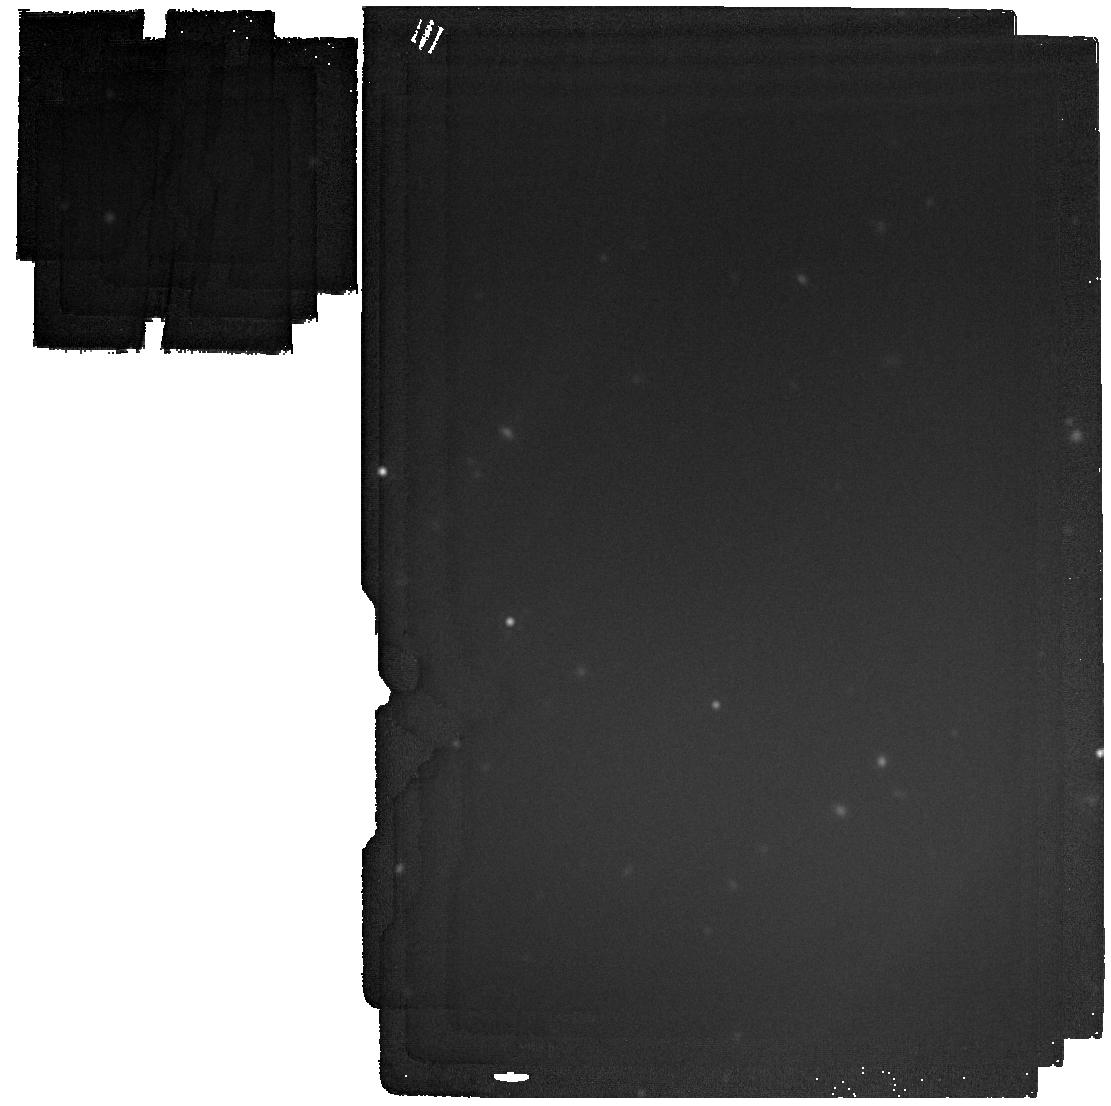
Target: GD-16
Instrument: MIRI
Filter: F2100W
Exposure: 4 min
Observation ID: jw03271-o005_t005_miri_f2100w

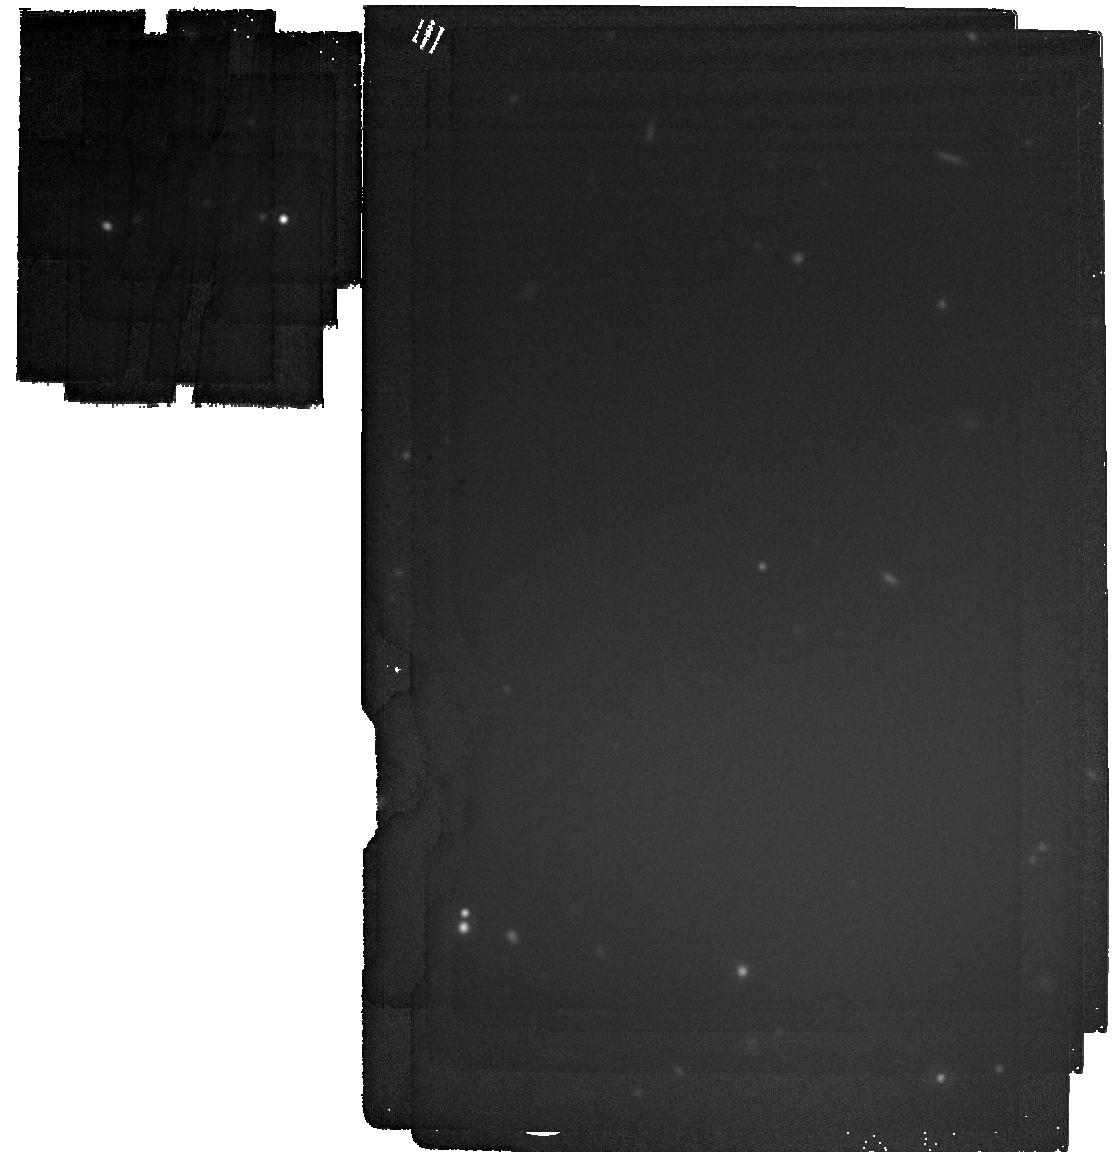
Target: GD-40
Instrument: MIRI
Filter: F2100W
Exposure: 5 min
Observation ID: jw03271-o007_t006_miri_f2100w

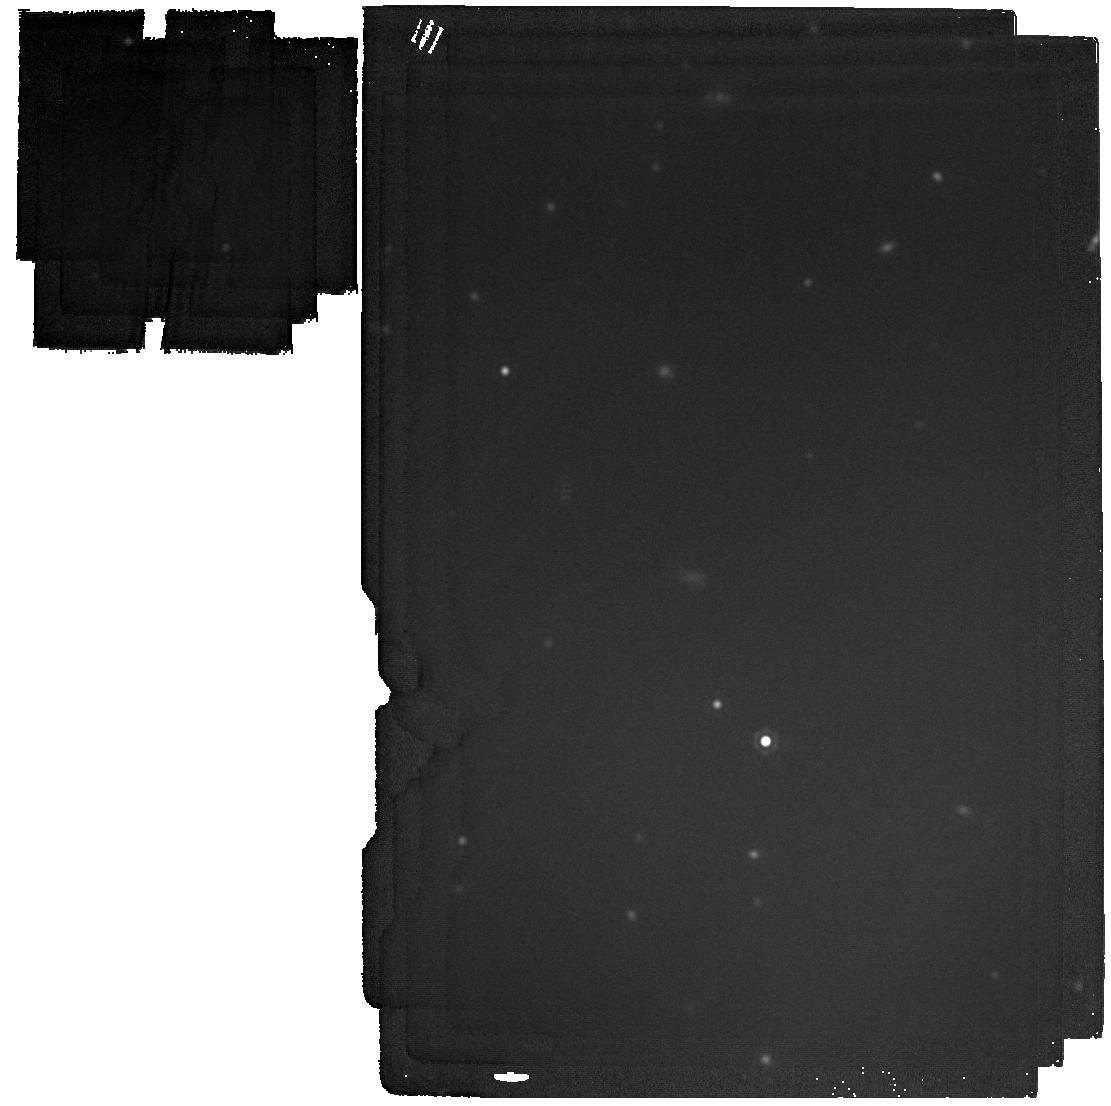
Target: GD-133
Instrument: MIRI
Filter: F2100W
Exposure: 4 min
Observation ID: jw03271-o010_t003_miri_f2100w

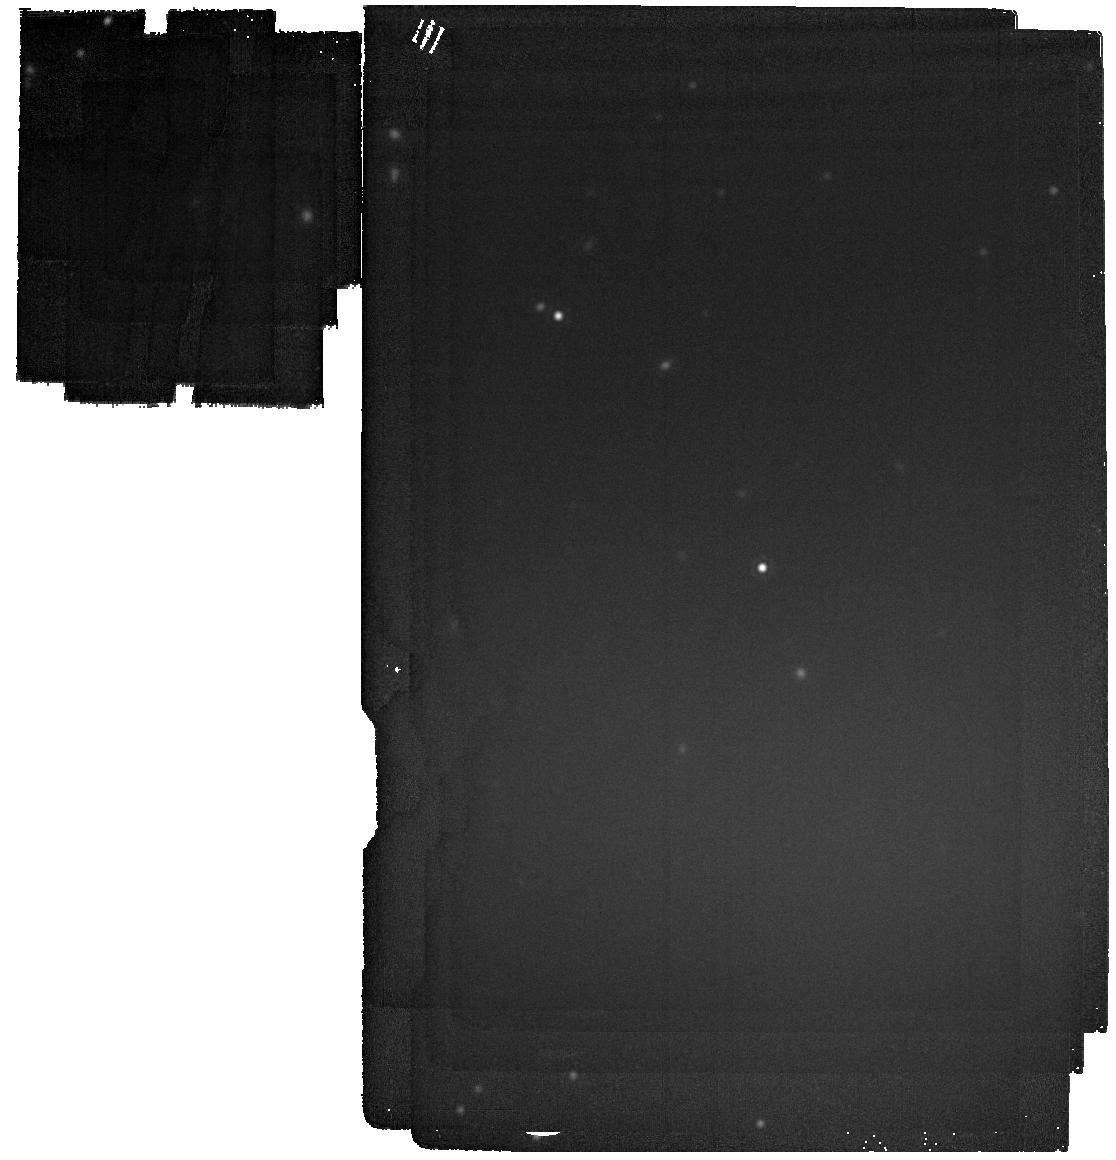
Target: GD-56
Instrument: MIRI
Filter: F2100W
Exposure: 5 min
Observation ID: jw03271-o009_t001_miri_f2100w

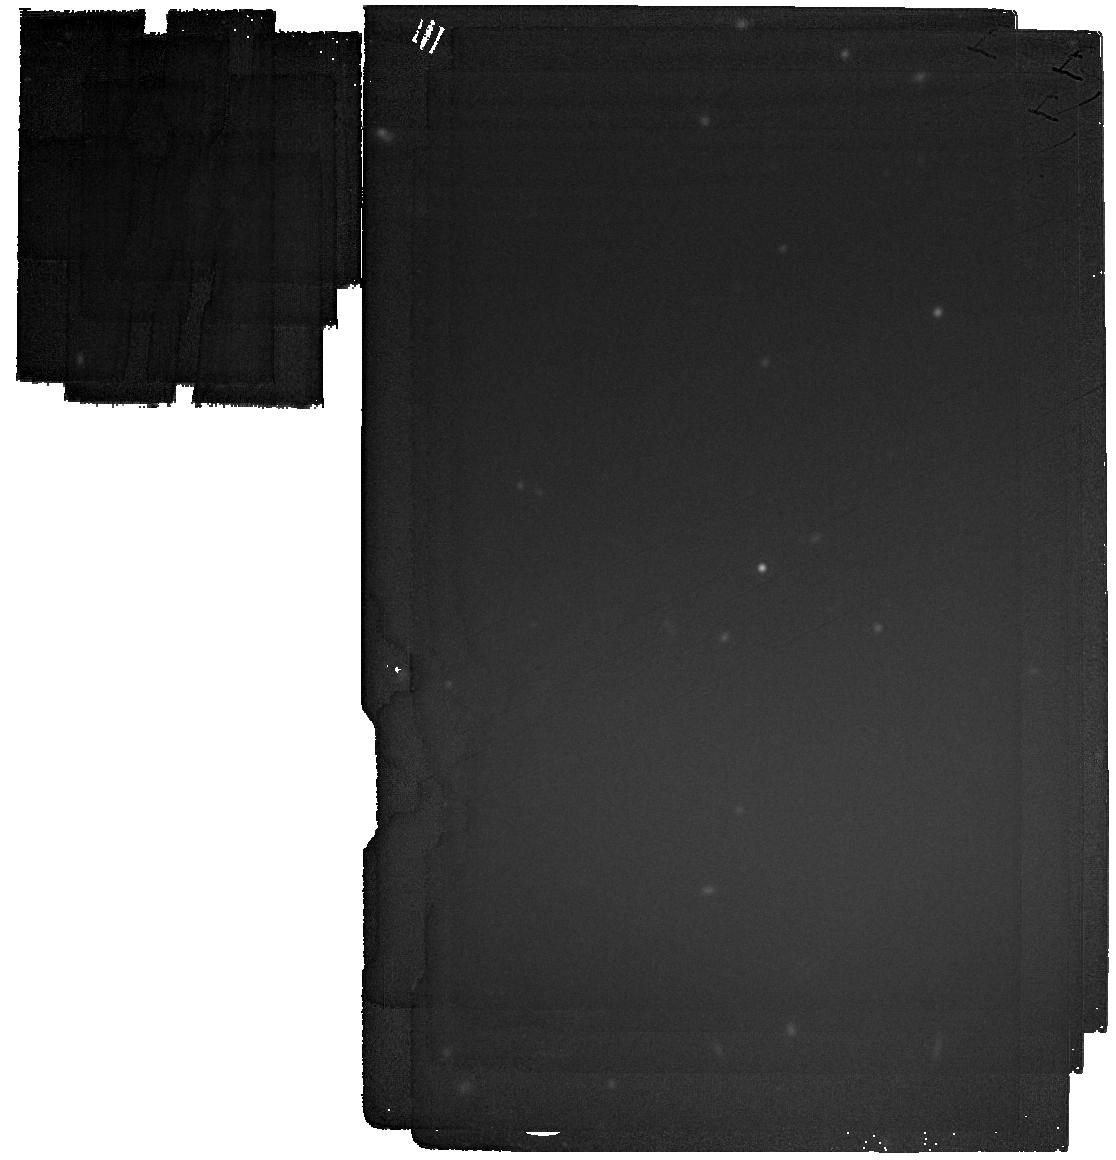
Target: WD1150
Instrument: MIRI
Filter: F2100W
Exposure: 5 min
Observation ID: jw03271-o011_t004_miri_f2100w

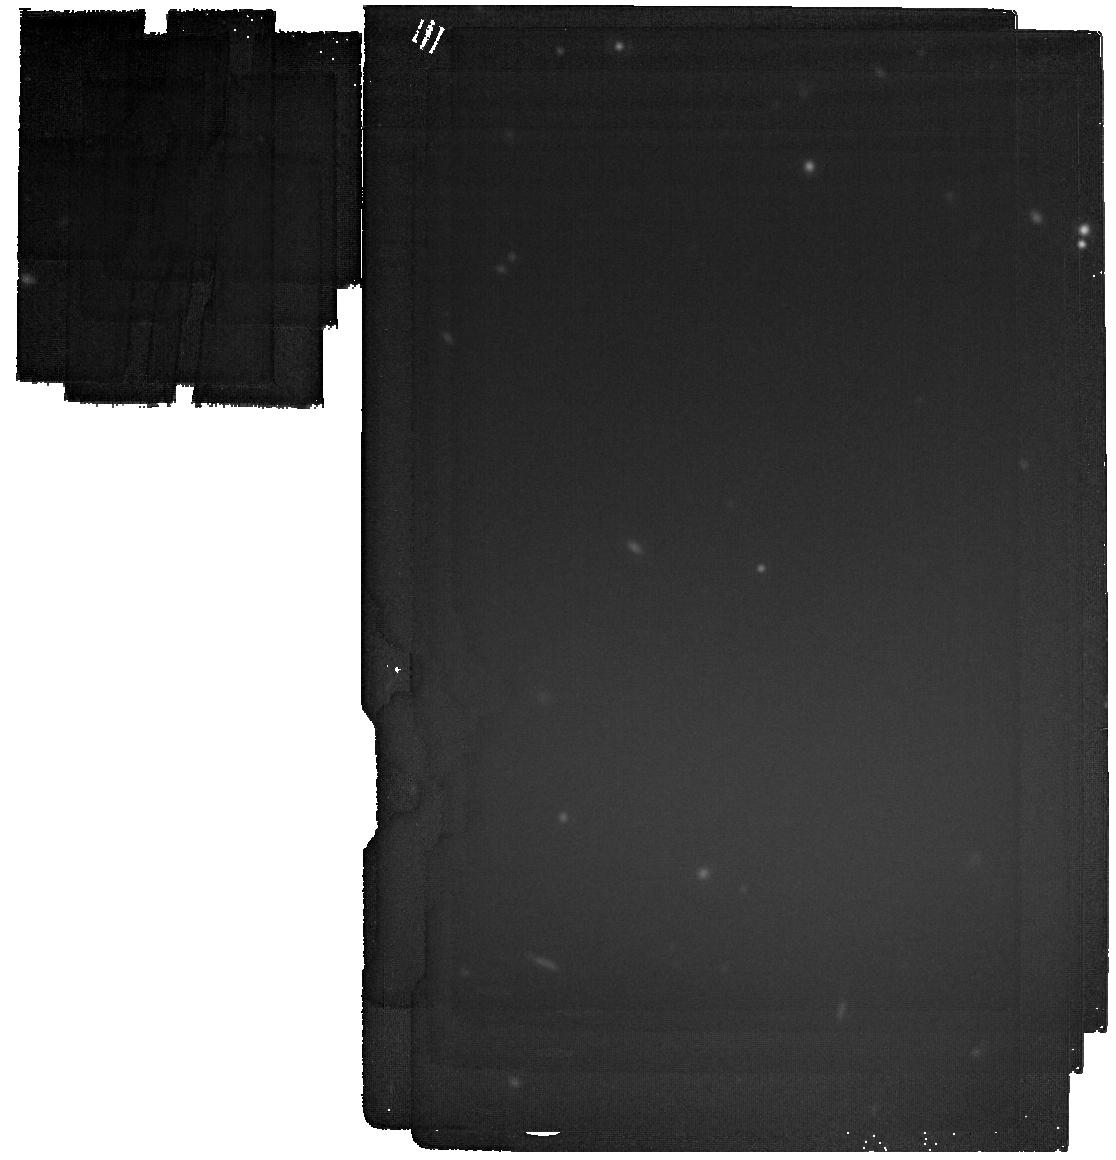
Target: GD-40
Instrument: MIRI
Filter: F2100W
Exposure: 5 min
Observation ID: jw03271-o017_t006_miri_f2100w

Characterizing the End Stage of Exoplanetary Systems (PI: Su, Kate Y.L)

￼Planetary systems are ubiquitous around young and old stars. In addition to planets orbiting a star, a planetary system also harbors minor bodies like asteroids and comets, signaling their presence as circumstellar dusty and gaseous material. Through various observing techniques (e.g., infrared excesses and metal pollution in white dwarf atmospheres), we now know that dusty material exists around hundreds of white dwarfs, the end stage of the majority of the stars. Standard models suggest that these dusty disks are formed by the tidal disruption of a scattered planet or minor bodies, feeding heavy elements onto white dwarfs that pollute their otherwise pure hydrogen or helium atmospheres. To better understand the formation and evolution of dusty disks around stellar remnants, we propose MIRI/MRS observations for a sample of bright dusty white dwarfs that show distinct 10 micron silicate features revealed from low-resolution Spitzer data. We aim to combine these data with state-of-the-art models to comprehensively probe the dust composition and geometric structures in the disk, and assess its dynamical stage by comparing with theoretical expectations. Detailed dust mineralogy derived from the data will allow for a direct comparison with the metal abundance measured from the atmospheric pollution, and shed light on the size and formation condition of disintegrating bodies.